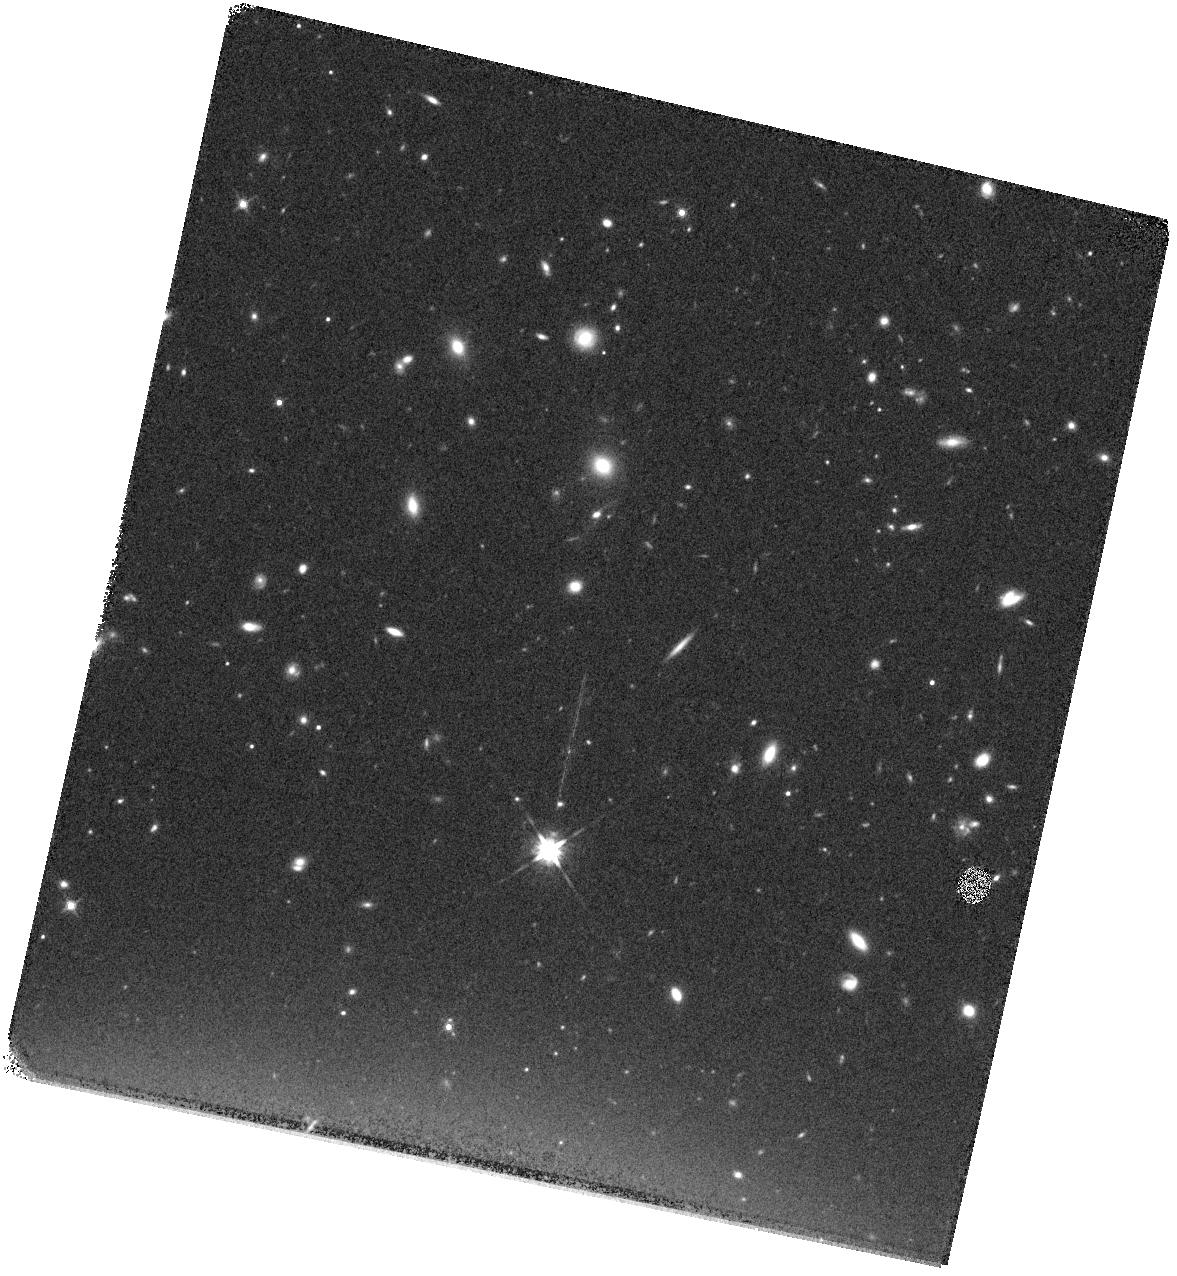
Target: GN-Z10-1. Instrument: WFC3/IR. Filter: F140W. Exposure: 12 min. Observation ID: hst_13871_06_wfc3_ir_f140w_icka06

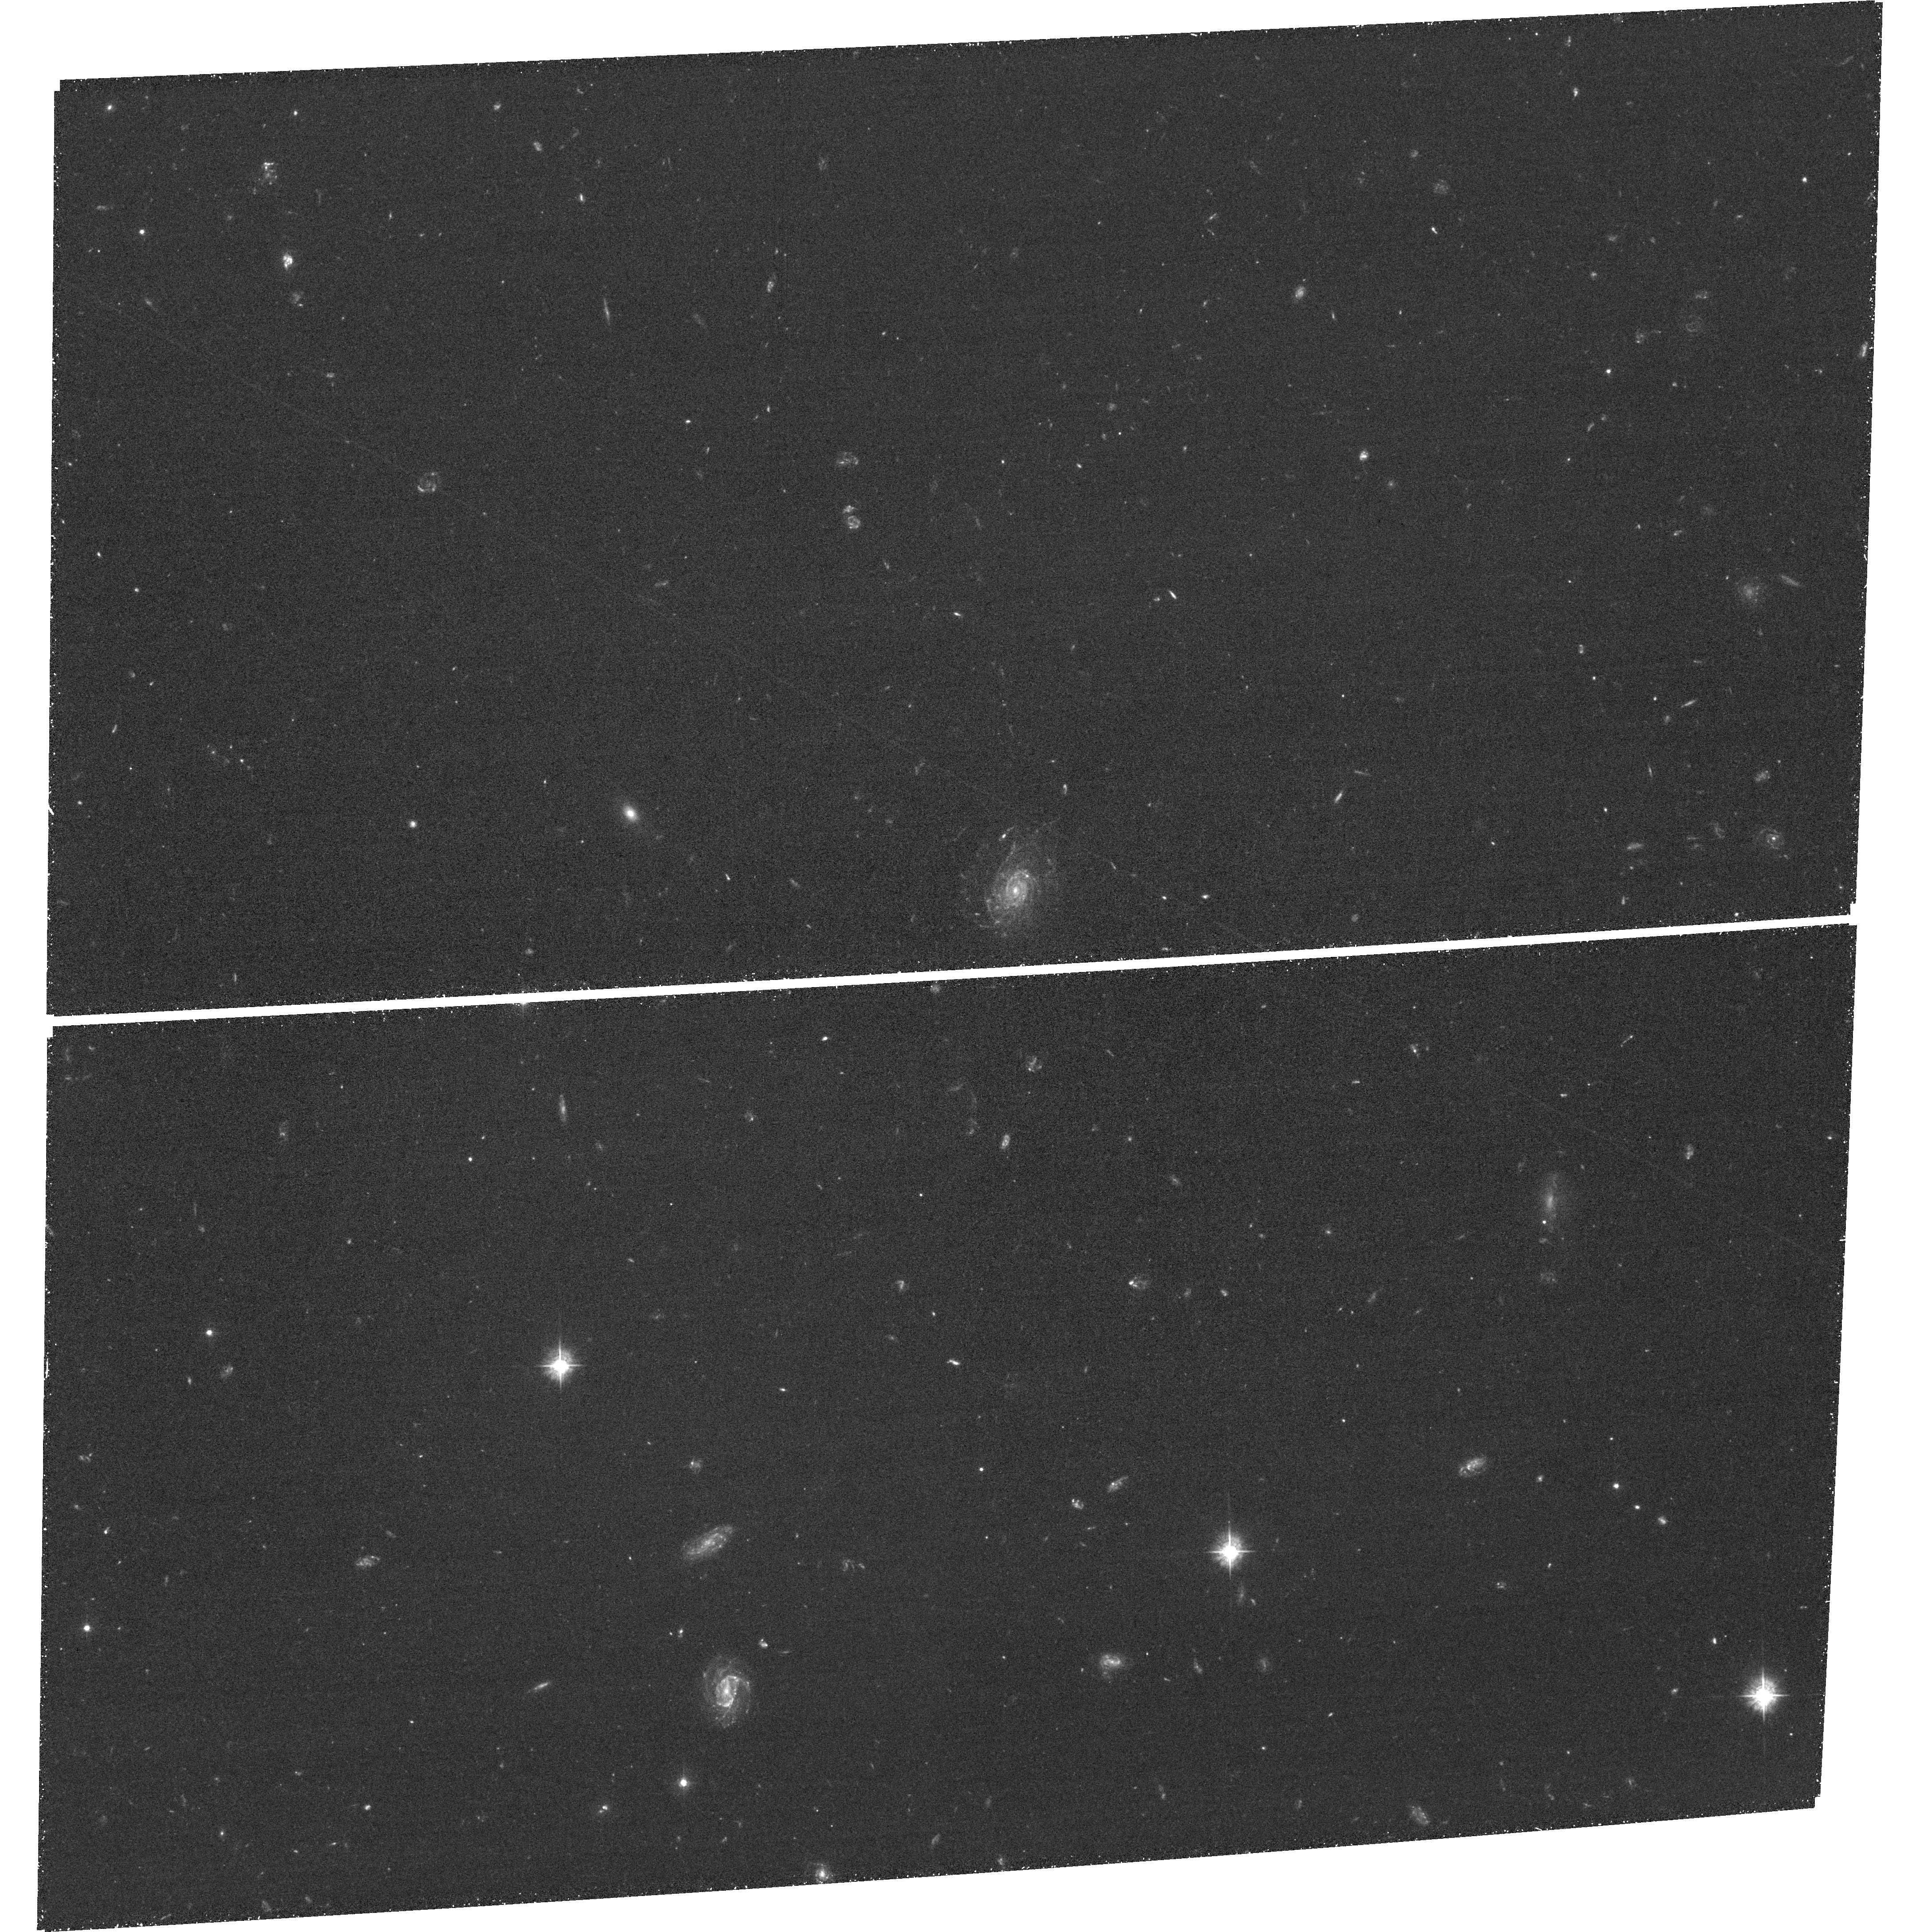
Target: field at RA 189.261°, Dec 62.306°. Instrument: ACS/WFC. Filter: F435W. Exposure: 1.6 h. Observation ID: hst_13871_01_acs_wfc_f435w_jcka01

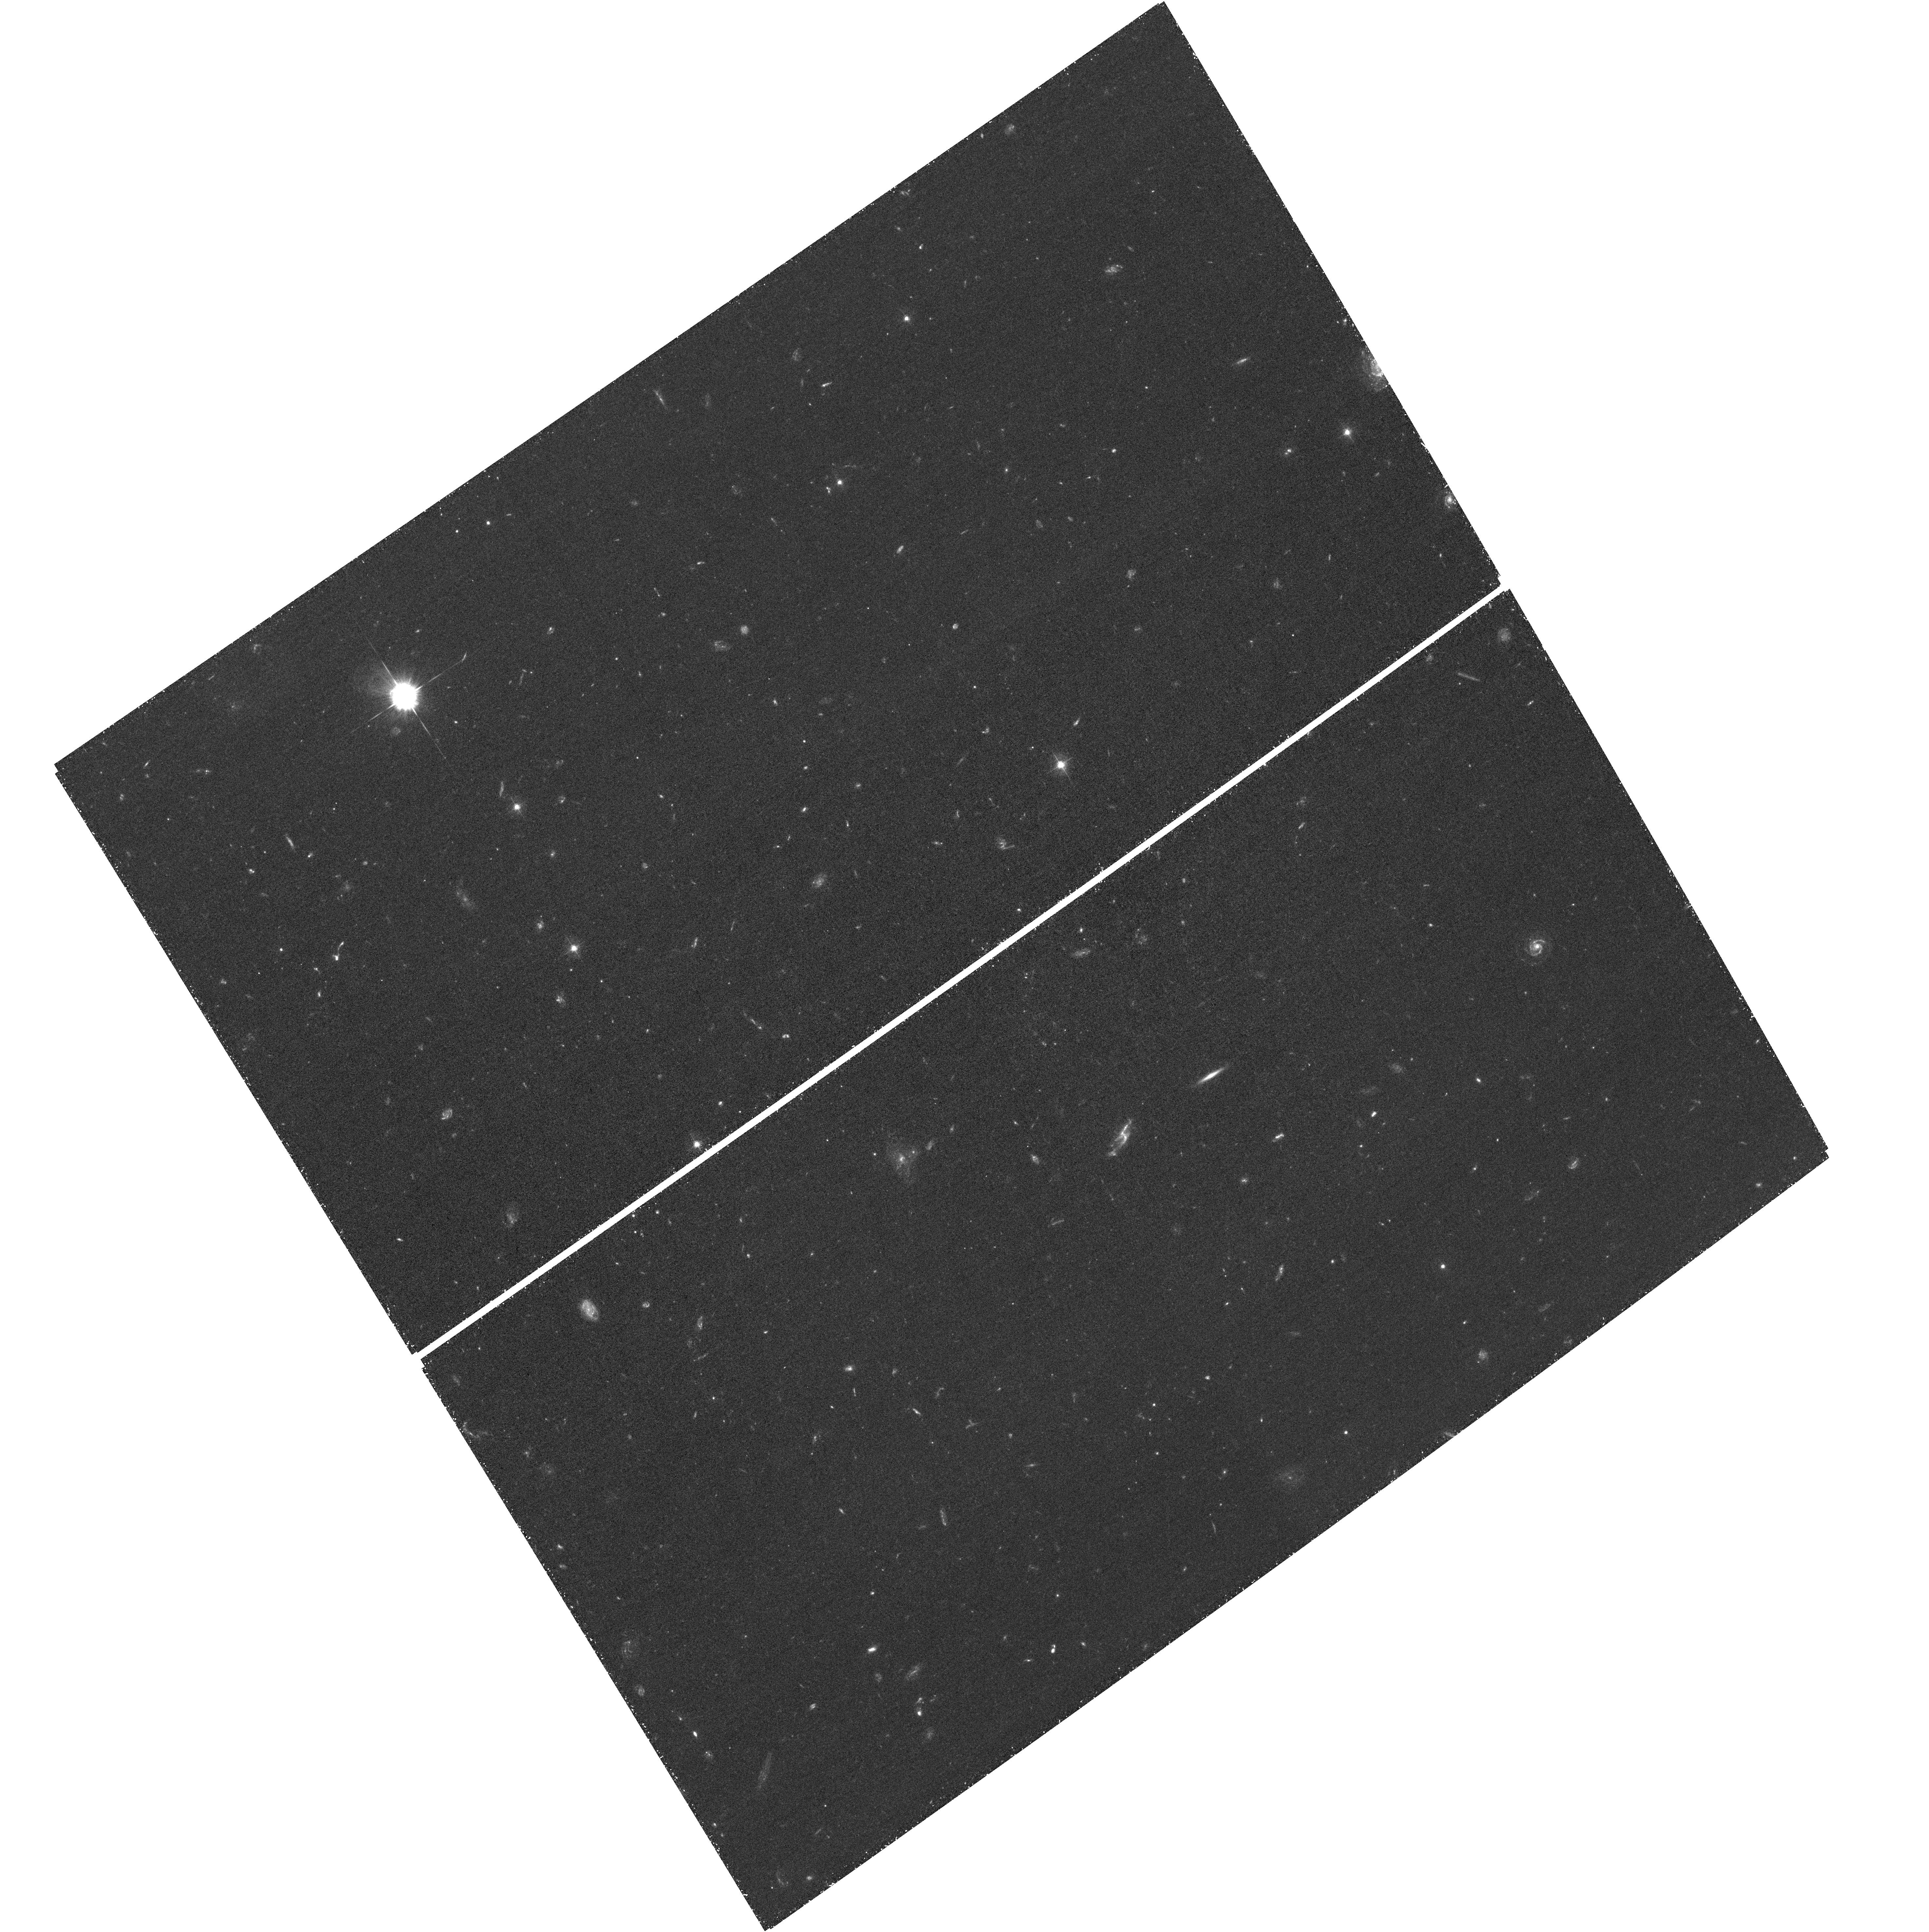
Target: field at RA 189.311°, Dec 62.258°. Instrument: ACS/WFC. Filter: F435W. Exposure: 1.6 h. Observation ID: hst_13871_05_acs_wfc_f435w_jcka05

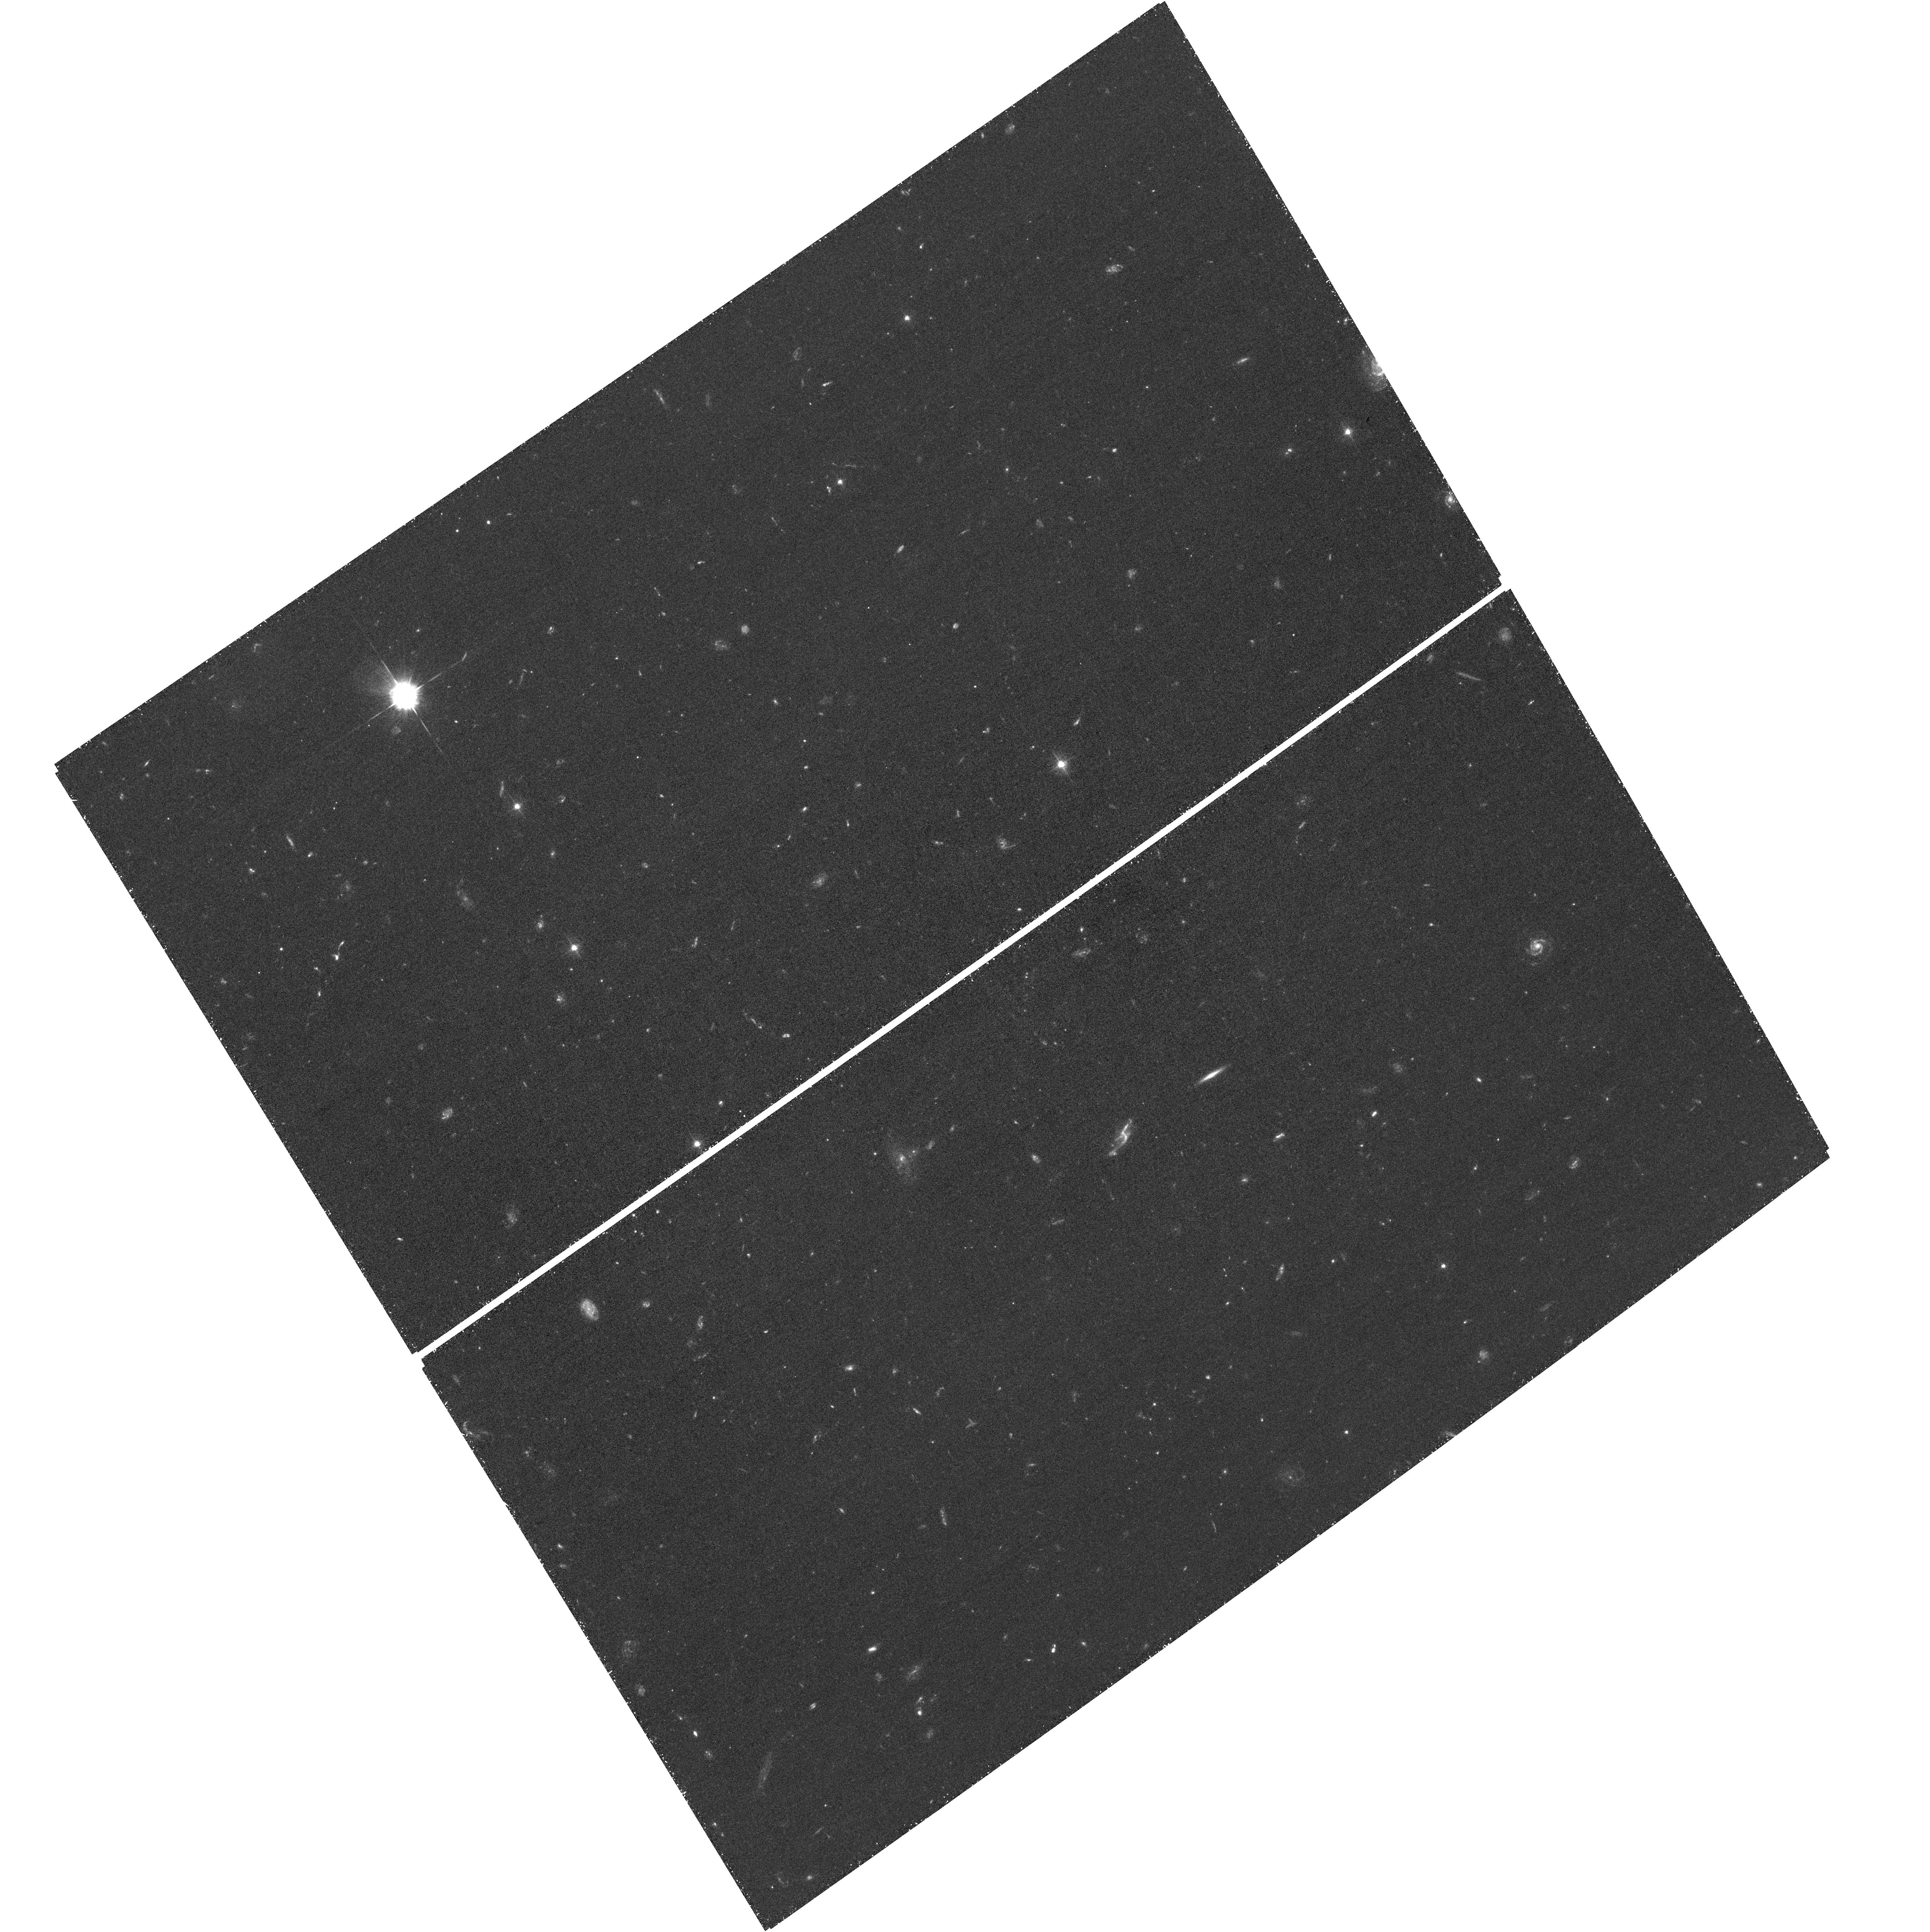
Target: field at RA 189.311°, Dec 62.258°. Instrument: ACS/WFC. Filter: F435W. Exposure: 1.6 h. Observation ID: hst_13871_04_acs_wfc_f435w_jcka04

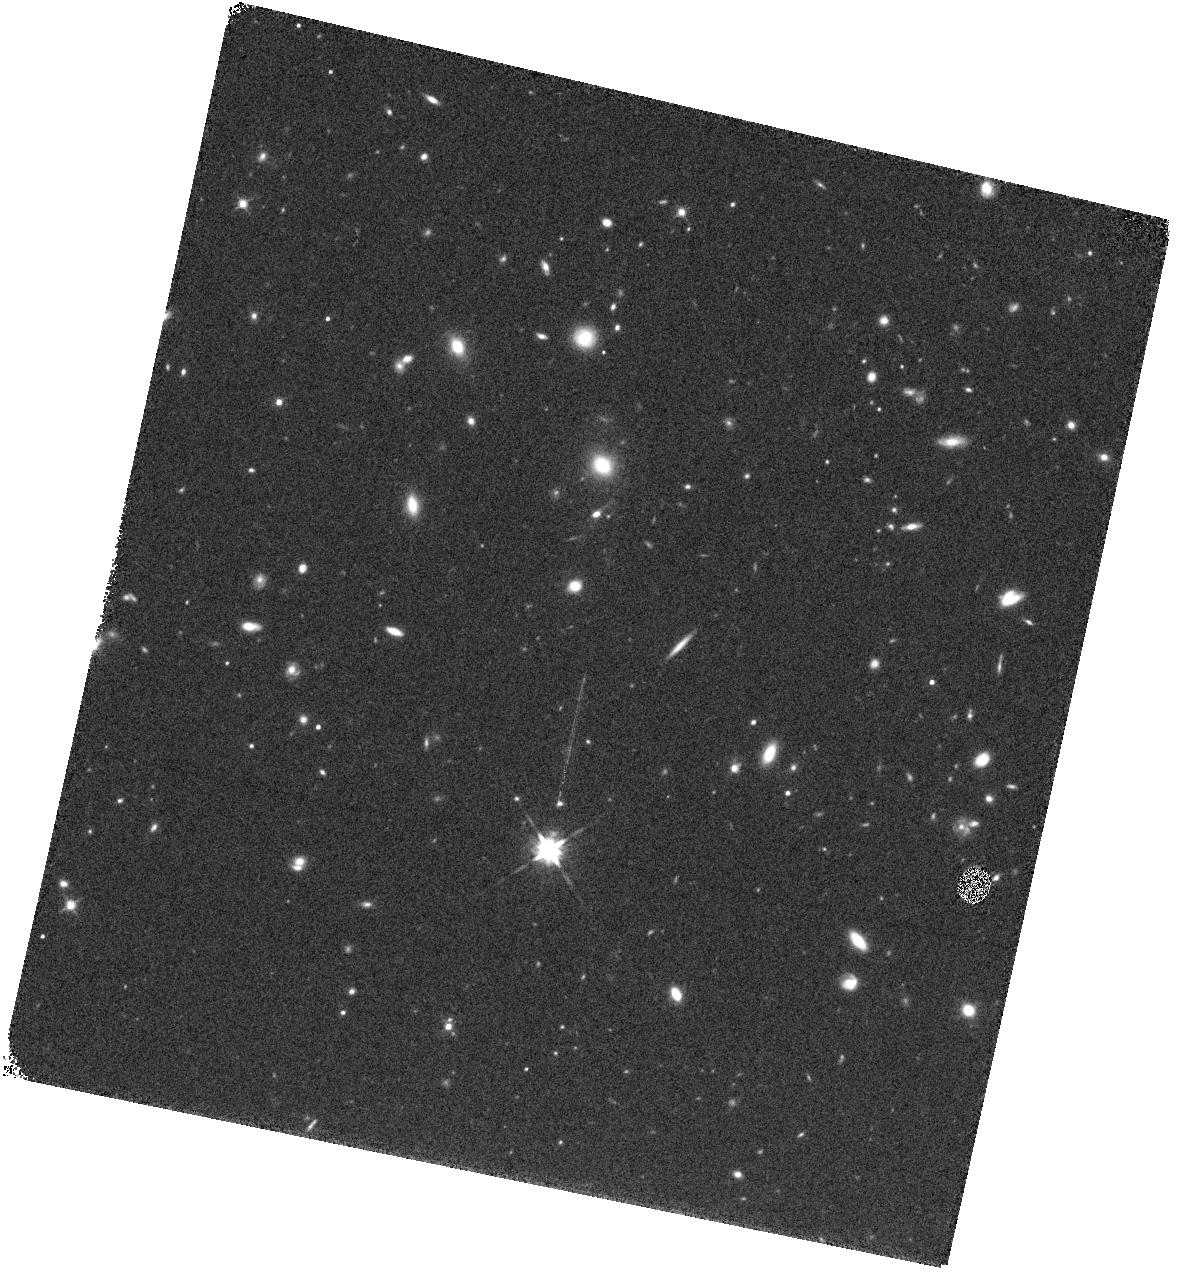
Target: GN-Z10-1. Instrument: WFC3/IR. Filter: F140W. Exposure: 12 min. Observation ID: hst_13871_04_wfc3_ir_f140w_icka04

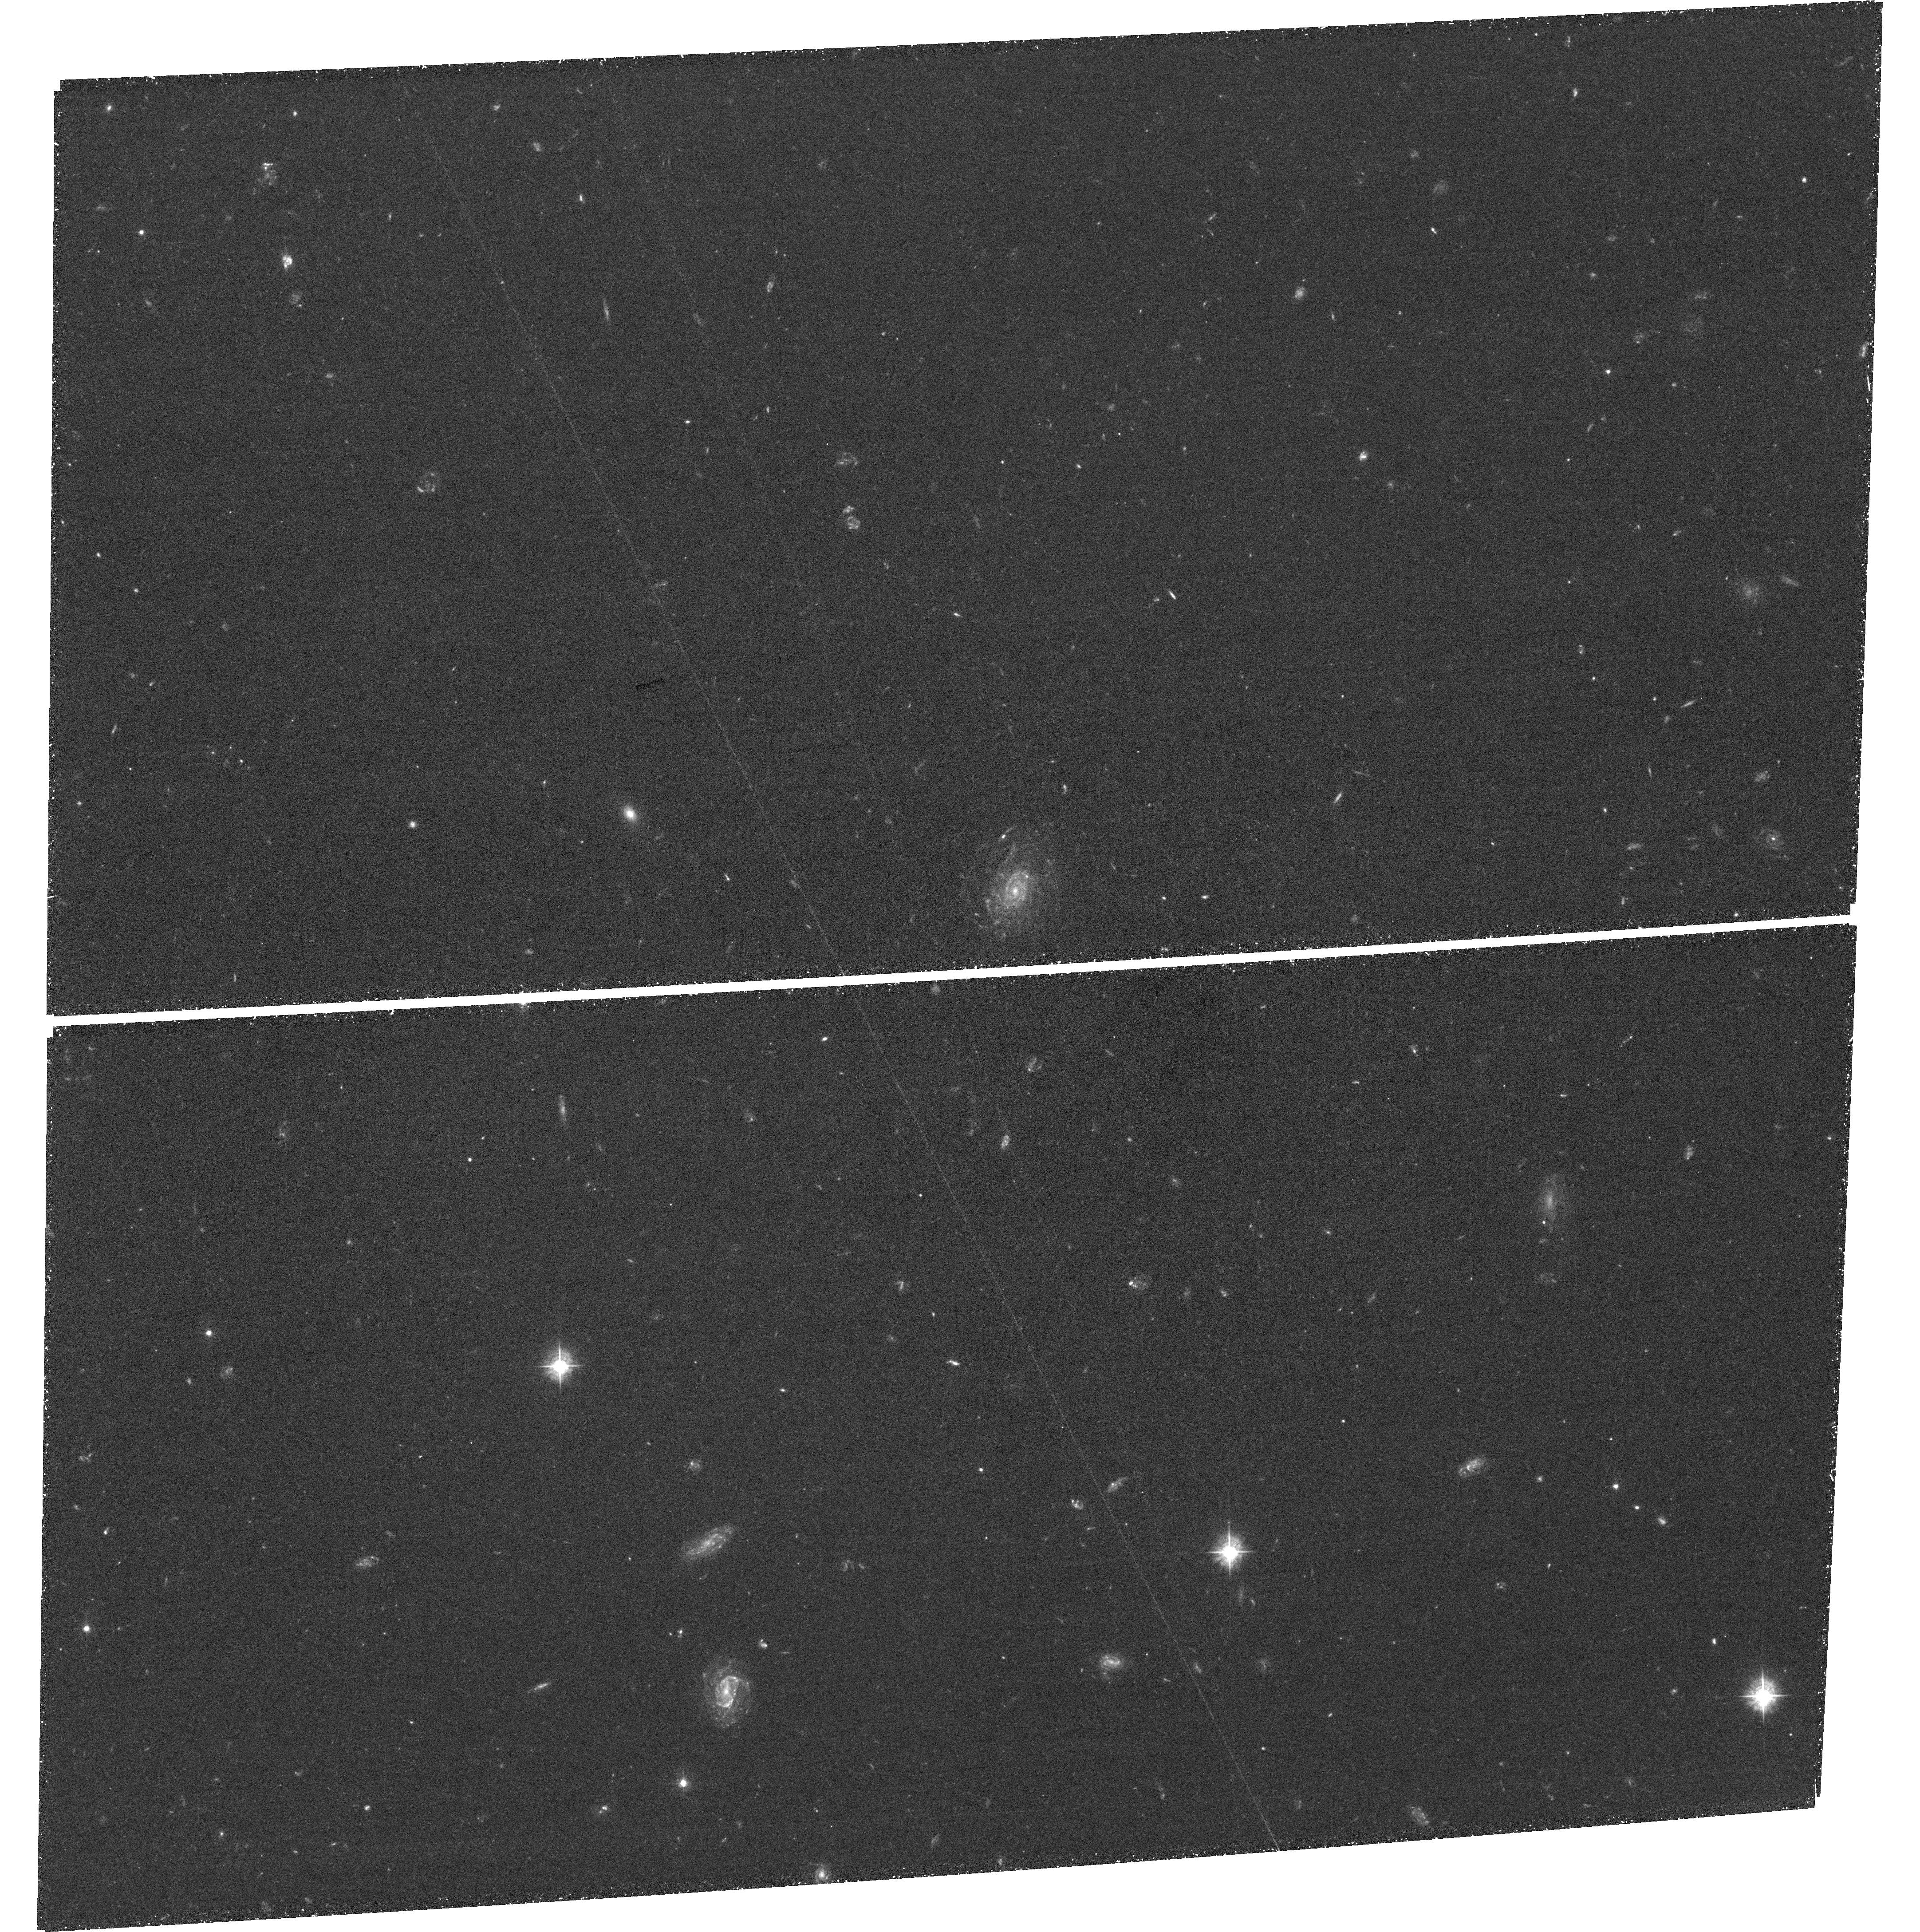
Target: field at RA 189.261°, Dec 62.306°. Instrument: ACS/WFC. Filter: F435W. Exposure: 1.6 h. Observation ID: hst_13871_03_acs_wfc_f435w_jcka03

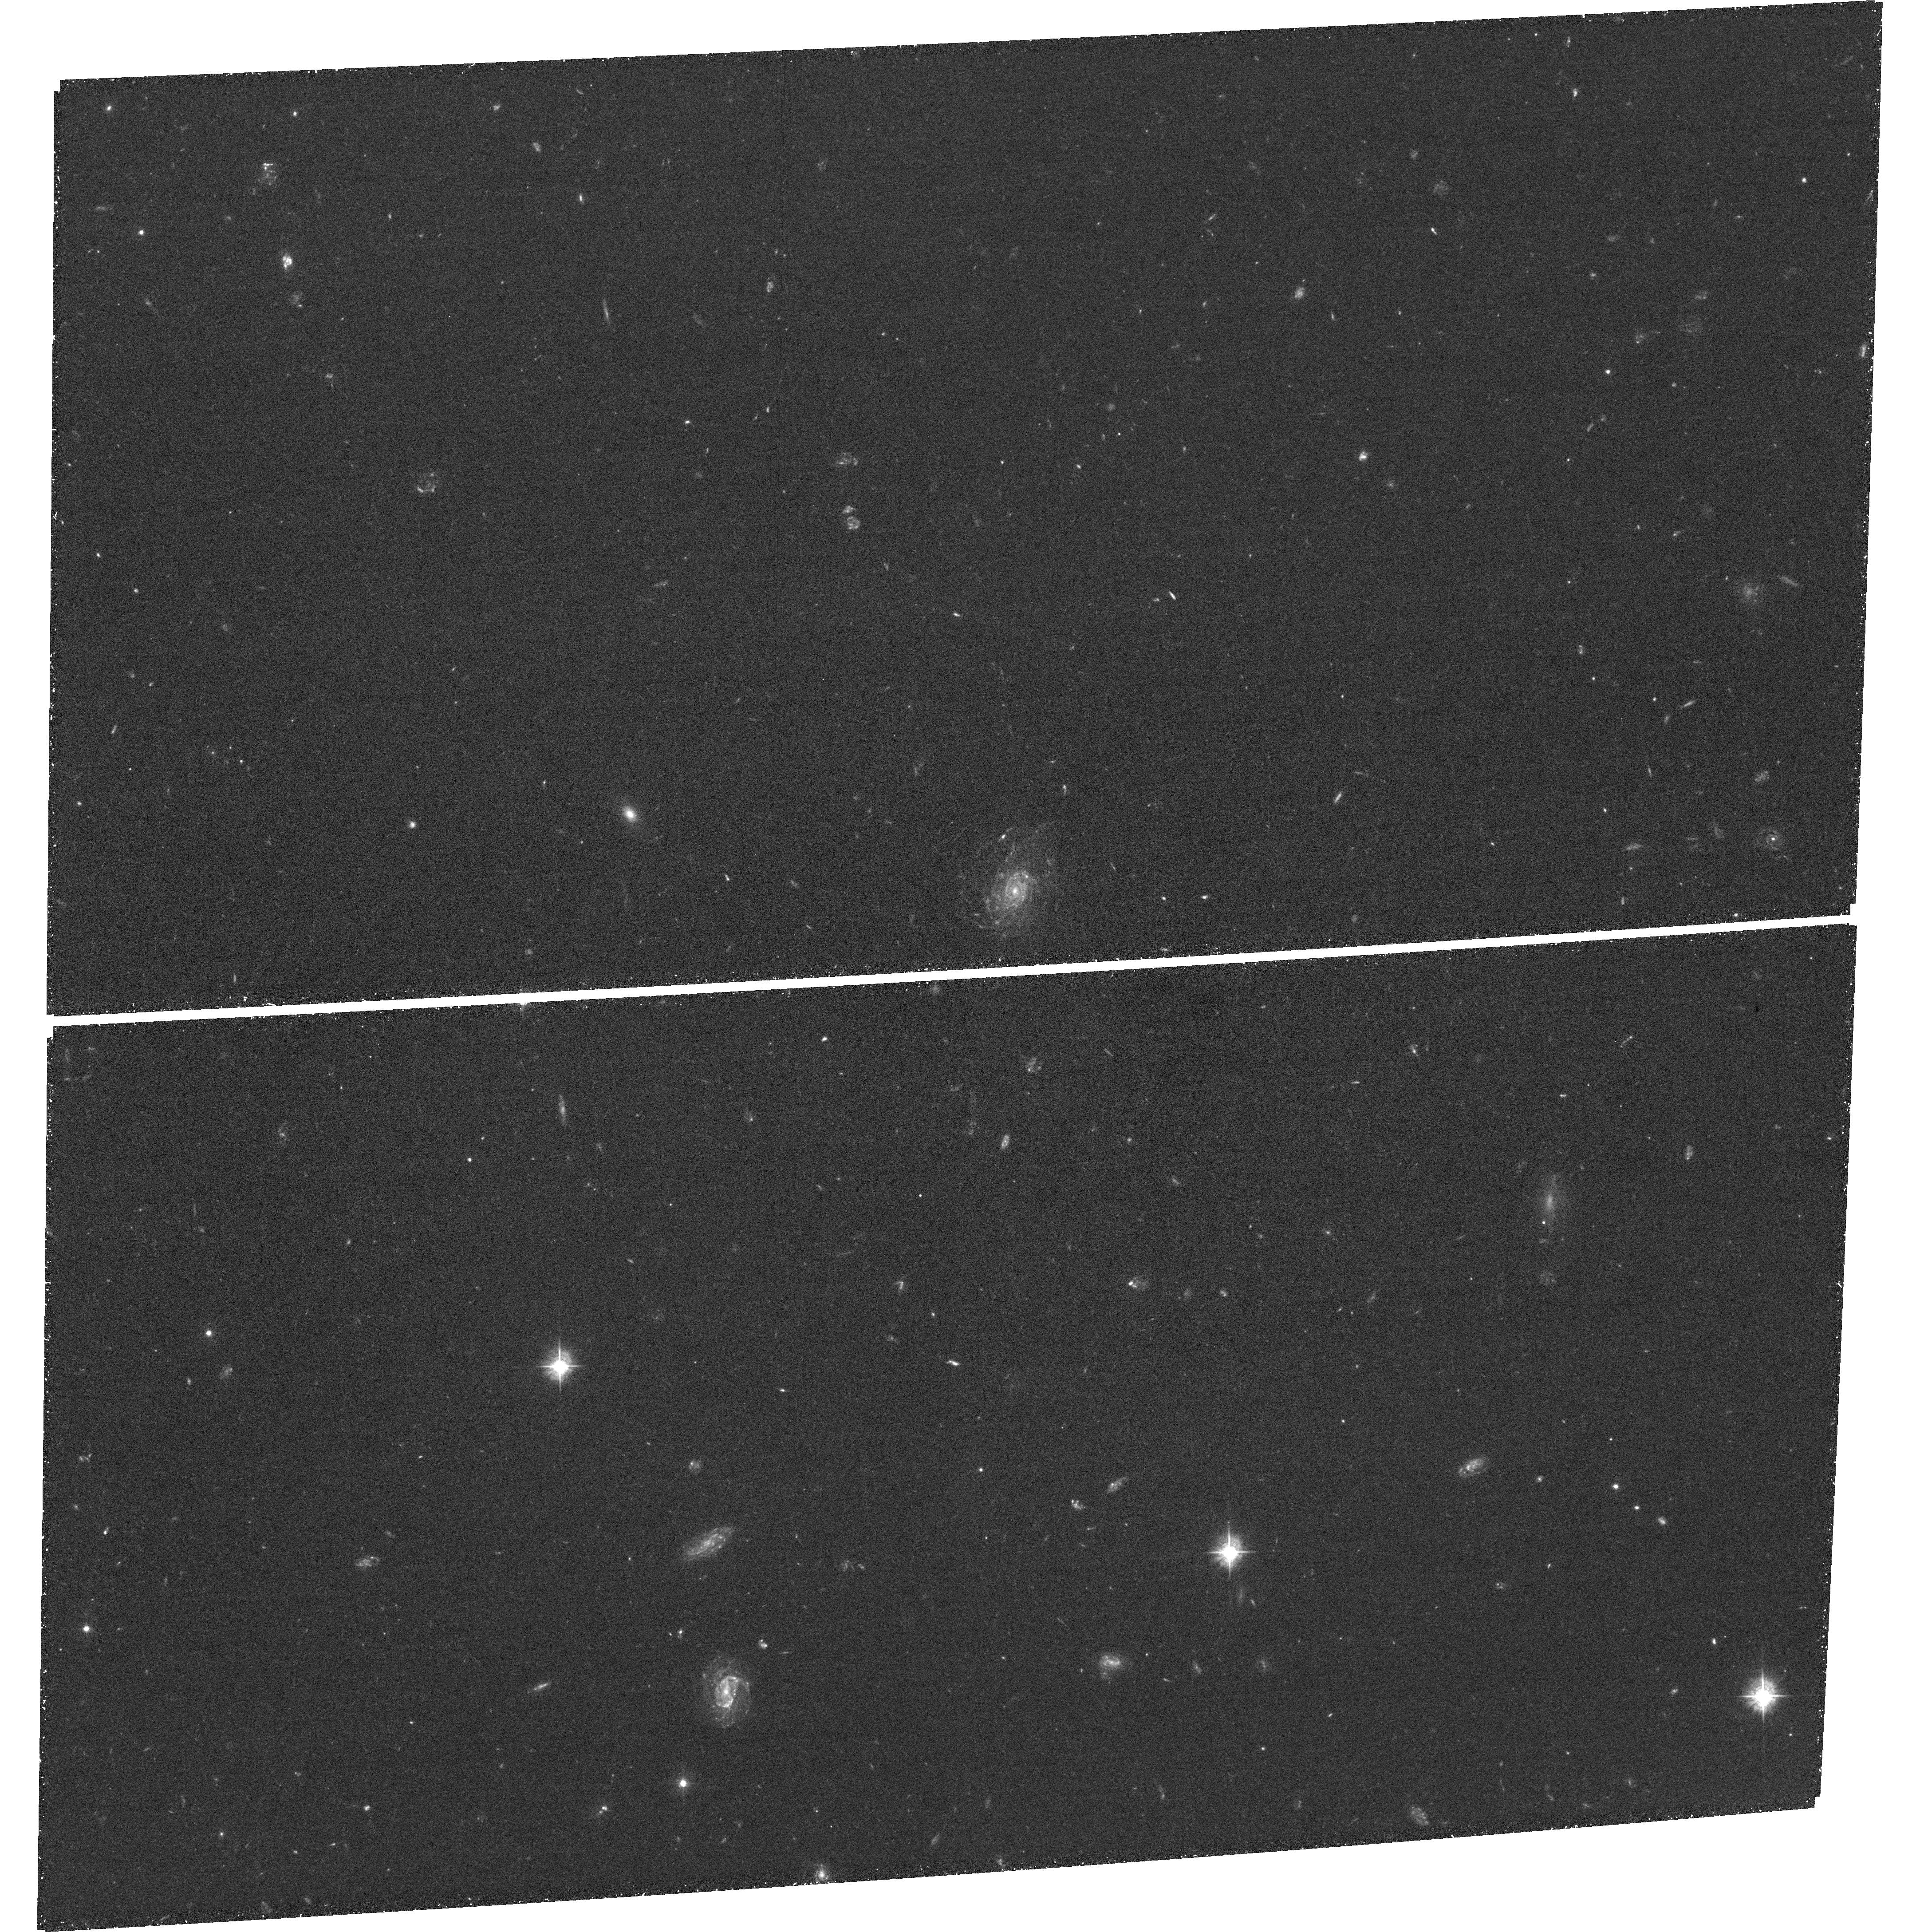
Target: field at RA 189.261°, Dec 62.306°. Instrument: ACS/WFC. Filter: F435W. Exposure: 1.6 h. Observation ID: hst_13871_02_acs_wfc_f435w_jcka02

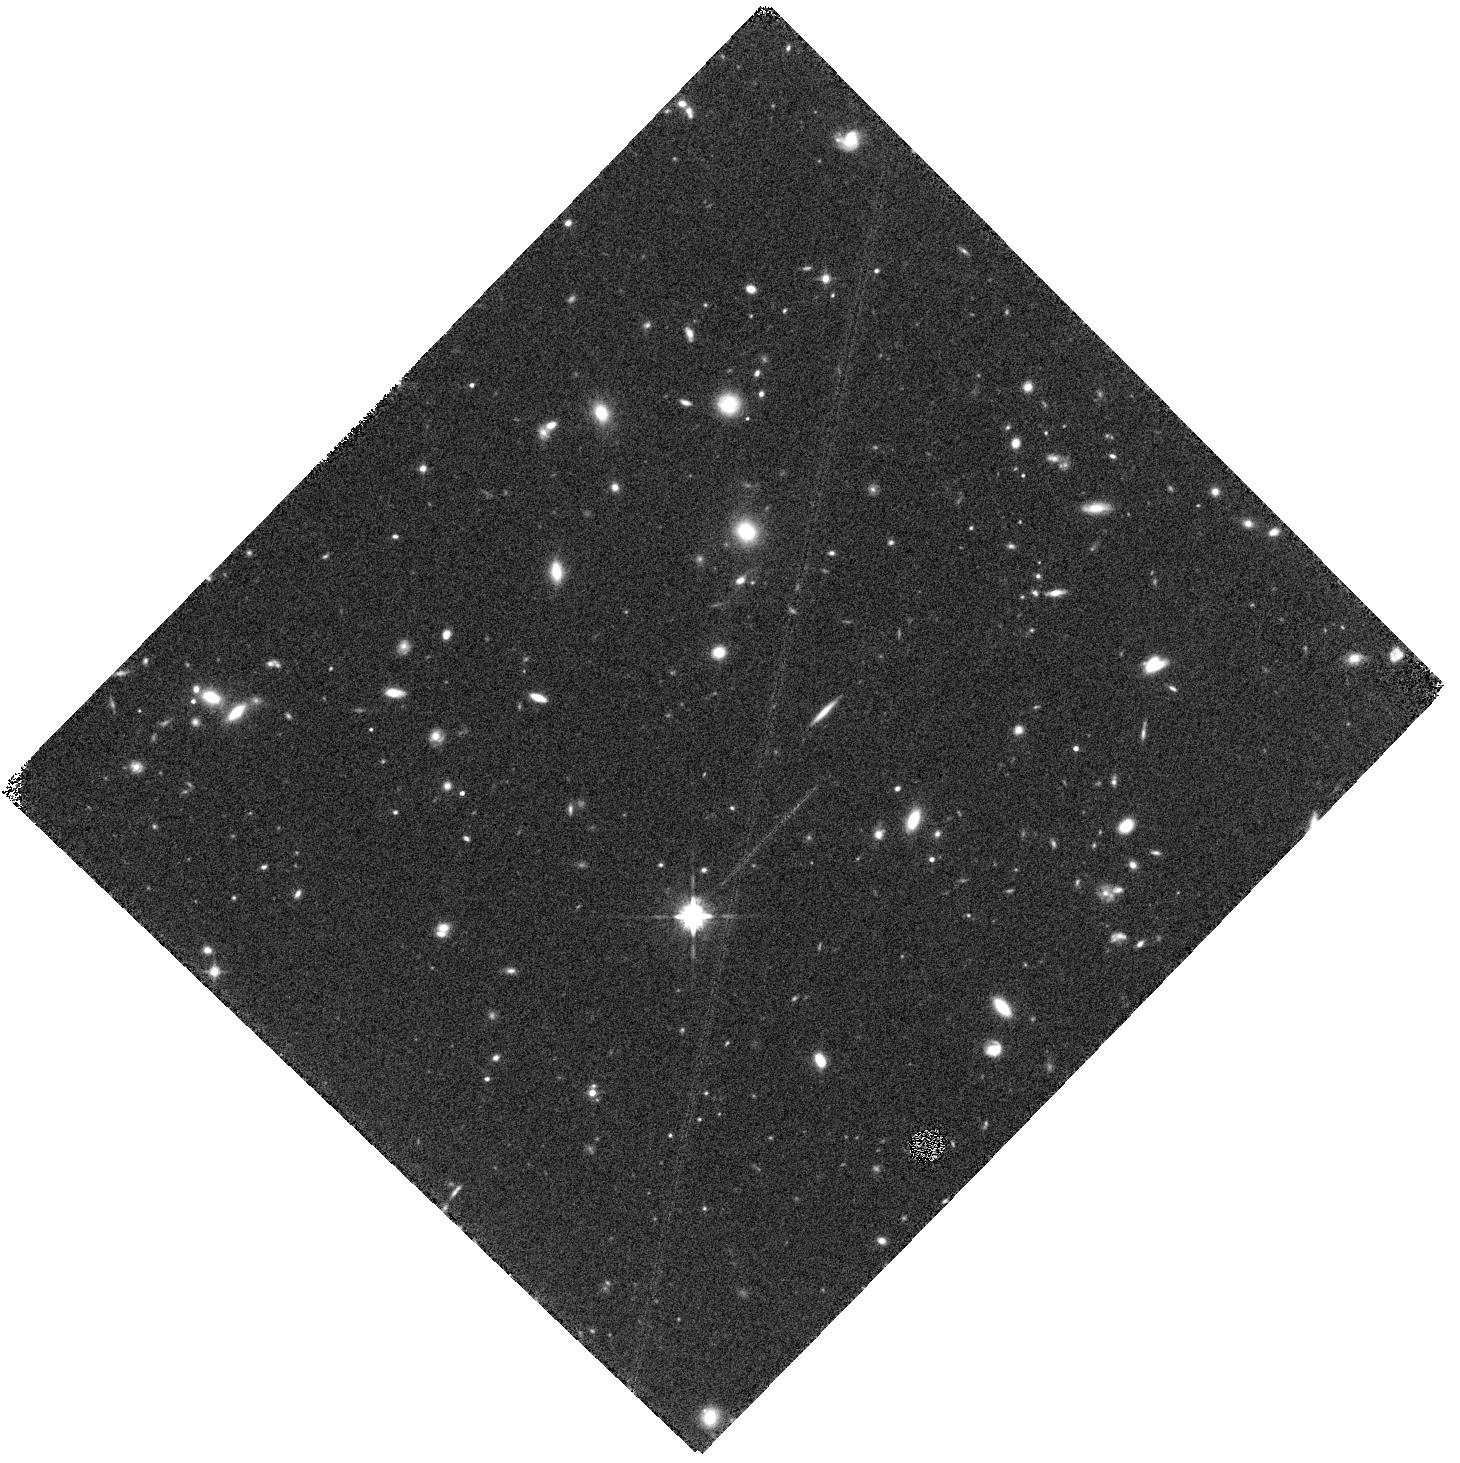
Target: GN-Z10-1. Instrument: WFC3/IR. Filter: F140W. Exposure: 12 min. Observation ID: hst_13871_01_wfc3_ir_f140w_icka01

A Spectroscopic Redshift for the Most Luminous Galaxy Candidate at z~10 (PI: Oesch, Pascal)

We recently discovered an unexpectedly bright and hence very luminous z~10 galaxy candidate in the GOODS-North field (GN-z10-1; Oesch et al. 2014). This source is the brightest and highest-redshift z>9 candidate in the complete 900-orbit CANDELS dataset. It is also the only z>8 candidate that is robustly detected in both Spitzer 3.6 and 4.5 micron channels, allowing for an unprecedented sampling of the rest-frame UV to optical spectral energy distribution for such an early galaxy. The existence of such a luminous and massive source at z~10, just 500 Myr after the Big Bang, raises significant questions about our understanding of early galaxy formation: it would imply that massive galaxies built up their masses faster than hitherto thought. Our comprehensive photometric tests indicate that this galaxy lies at z>9. However, without a spectroscopic redshift, we can not exclude other possibilities, such as a low redshift galaxy with very unusual continuum and emission line properties. The unusual brightness of this candidate together with the unique continuum sensitivity of the WFC3/IR grism G141 opens up the possibility for spectroscopic confirmation with HST. Because of its high redshift, this source cannot be observed from the ground due to very low atmospheric transparency at the wavelengths of its redshifted Lyman break. Before JWST, HST with the WFC3/IR G141 grism is uniquely capable amongst all existing telescopes of establishing a breakthrough in high-redshift galaxy spectroscopy by enabling a spectroscopic *continuum* detection at z~10.